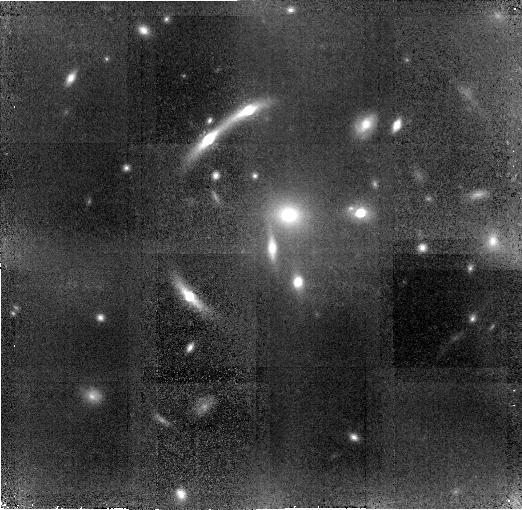
Target: SDSSJ1004+4112. Instrument: NICMOS/NIC2. Filter: F160W. Exposure: 3 h. Observation ID: n9ib01010

The Unique Cluster Lens SDSS1004+4112 (PI: Kochanek, Chris S.)

SDSS1004+4112 is a unique example of a cluster lens because of its relatively high lens redshift (zlens=0.68), the existence of multiply imaged quasars for which time delays are measured, the presence of a significant number of multiply imaged background galaxies, and a quasar host galaxy that is so magnified that it can be observed in the mid?IR. By combining a deep 4?channel IRAC image with a NICMOS mosaic of the central, multiply?imaged region of the cluster, we will study the quasar host galaxy, search for low?mass substructure in the cluster, obtain accurate photometric redshifts for lensed arcs, discover very red lensed arcs and develop an accurate mass model for the cluster. Then we will combine all the data to obtain a competitive constraint on the cosmological model.